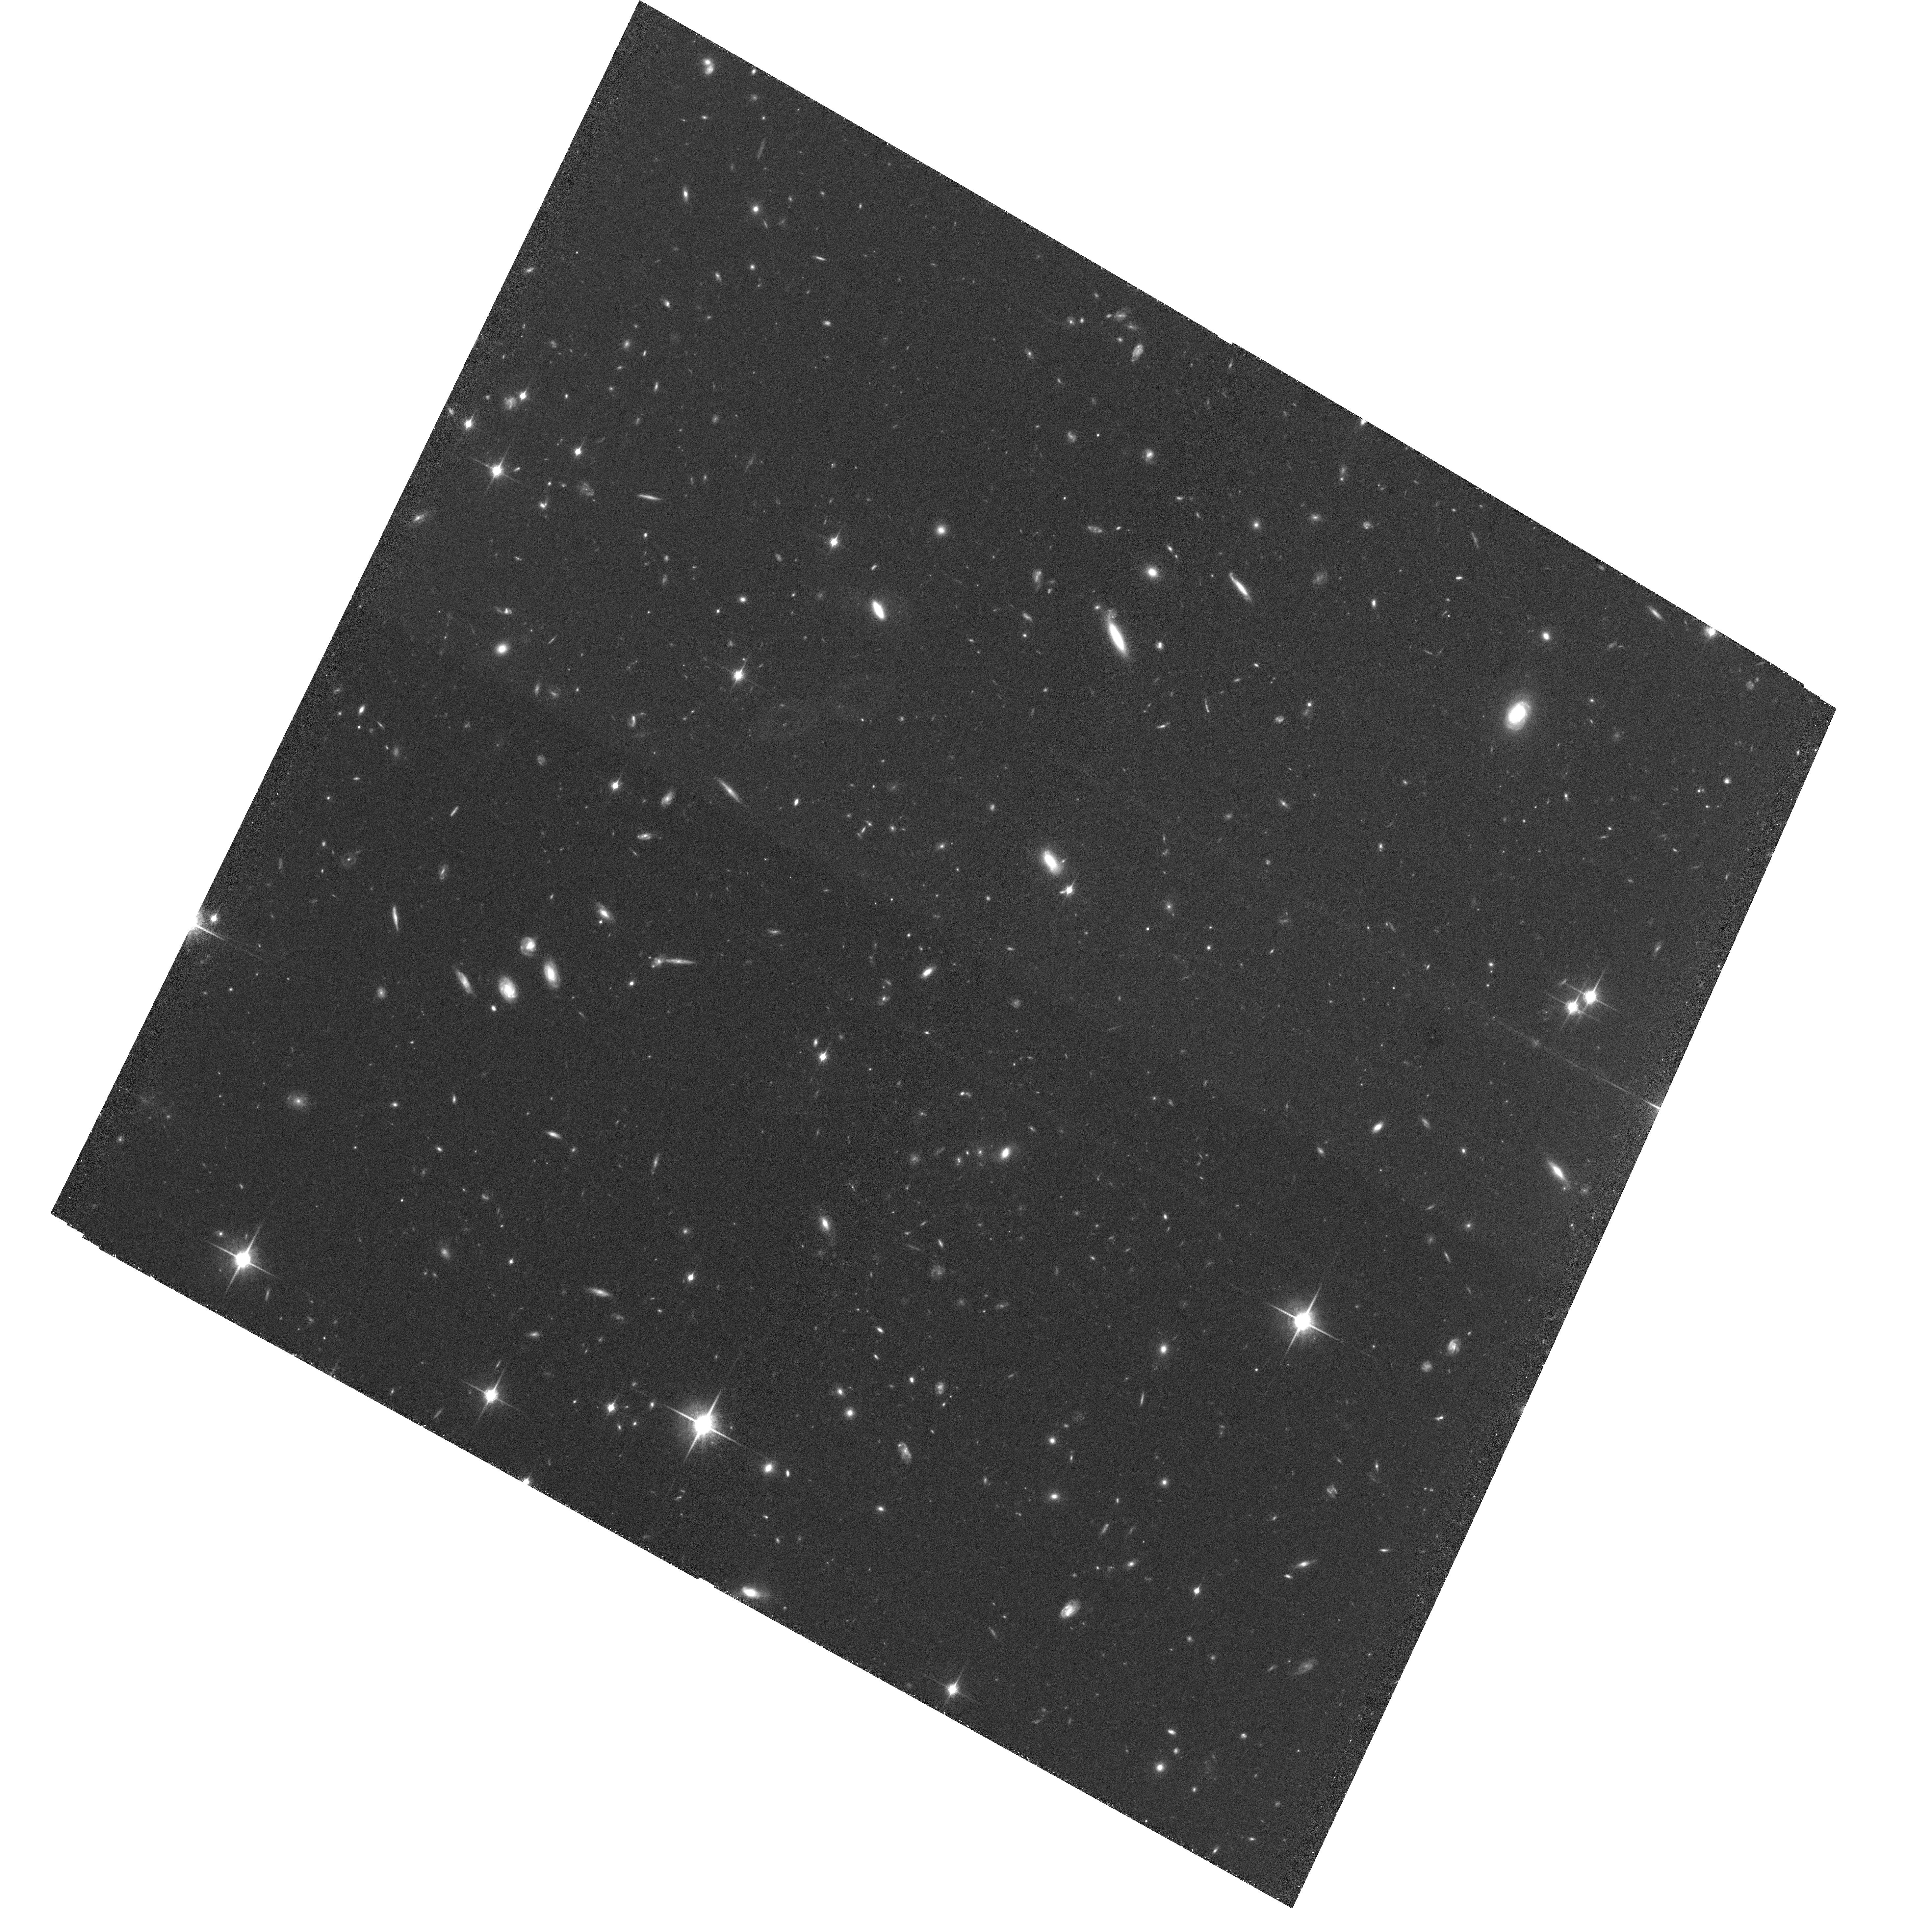
Target: GROUP1. Instrument: ACS/WFC. Filter: F850LP. Exposure: 2.9 h. Observation ID: hst_10574_02_acs_wfc_f850lp_j9dt02

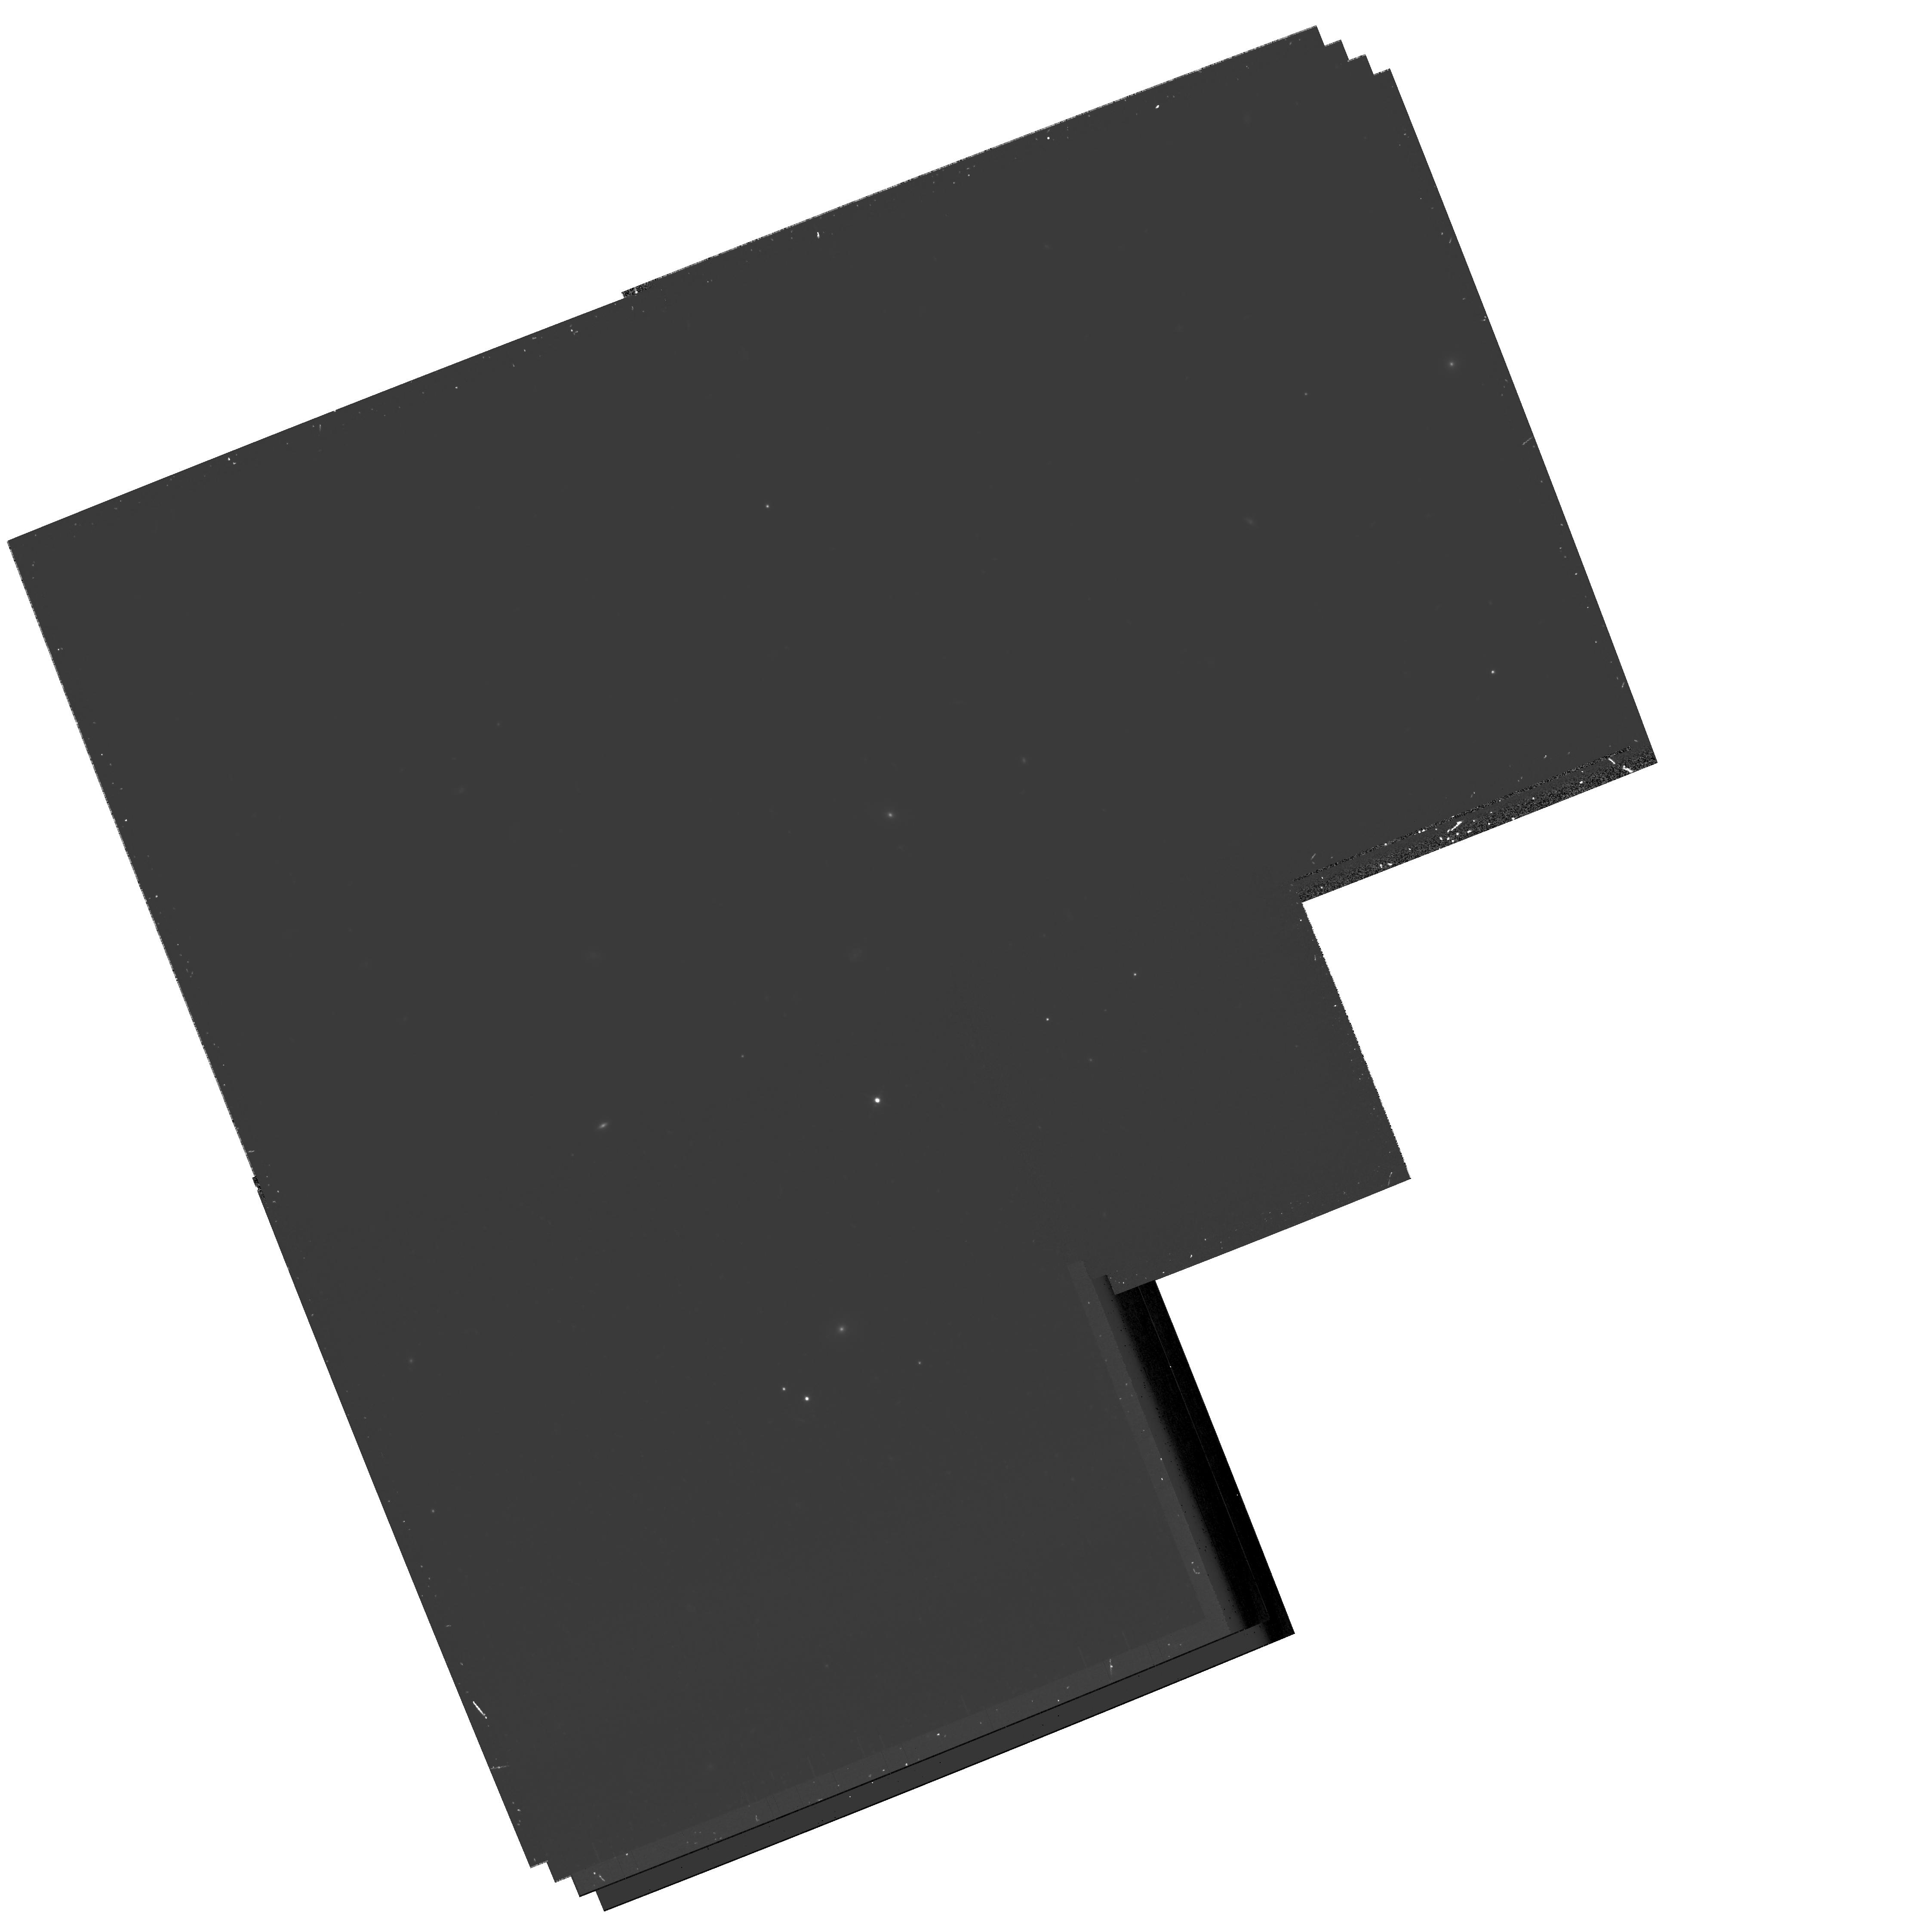
Target: field at RA 132.103°, Dec 44.800°. Instrument: WFPC2/PC. Filter: F814W. Exposure: 1.3 h. Observation ID: hst_10574_03_wfpc2_pc_f814w_u9dt03

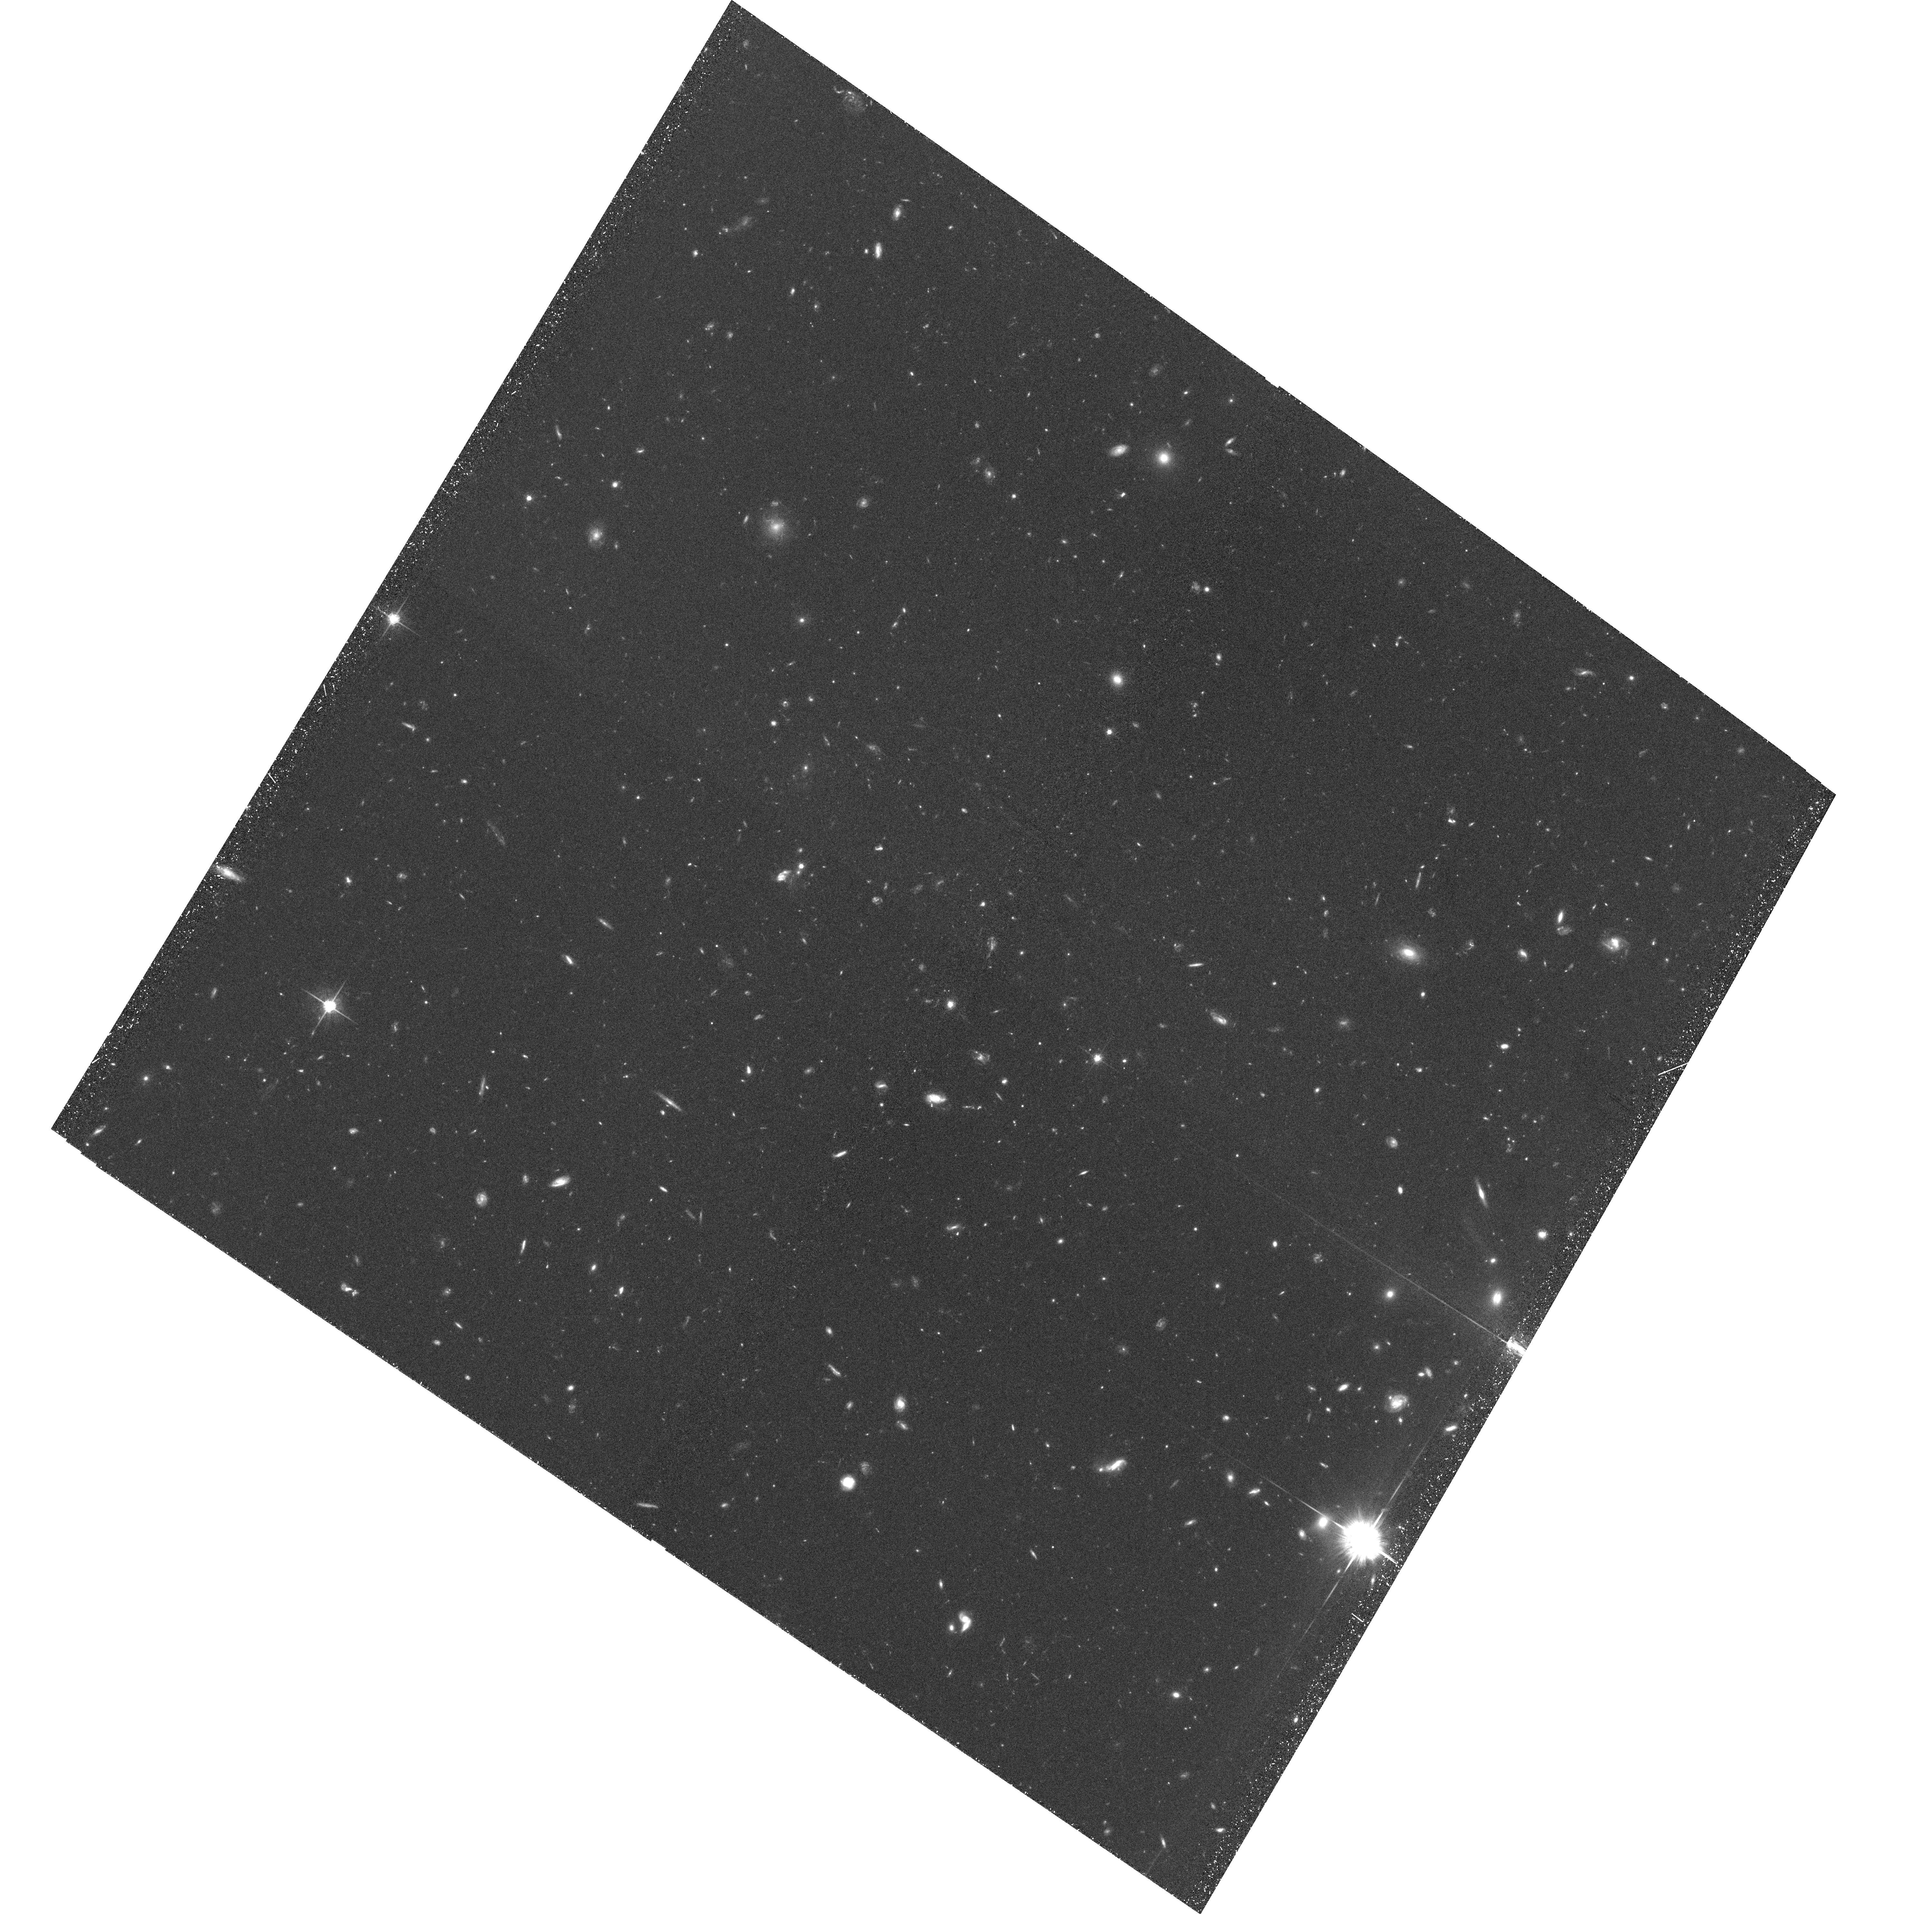
Target: GROUP2. Instrument: ACS/WFC. Filter: F775W. Exposure: 1.8 h. Observation ID: hst_10574_05_acs_wfc_f775w_j9dt05

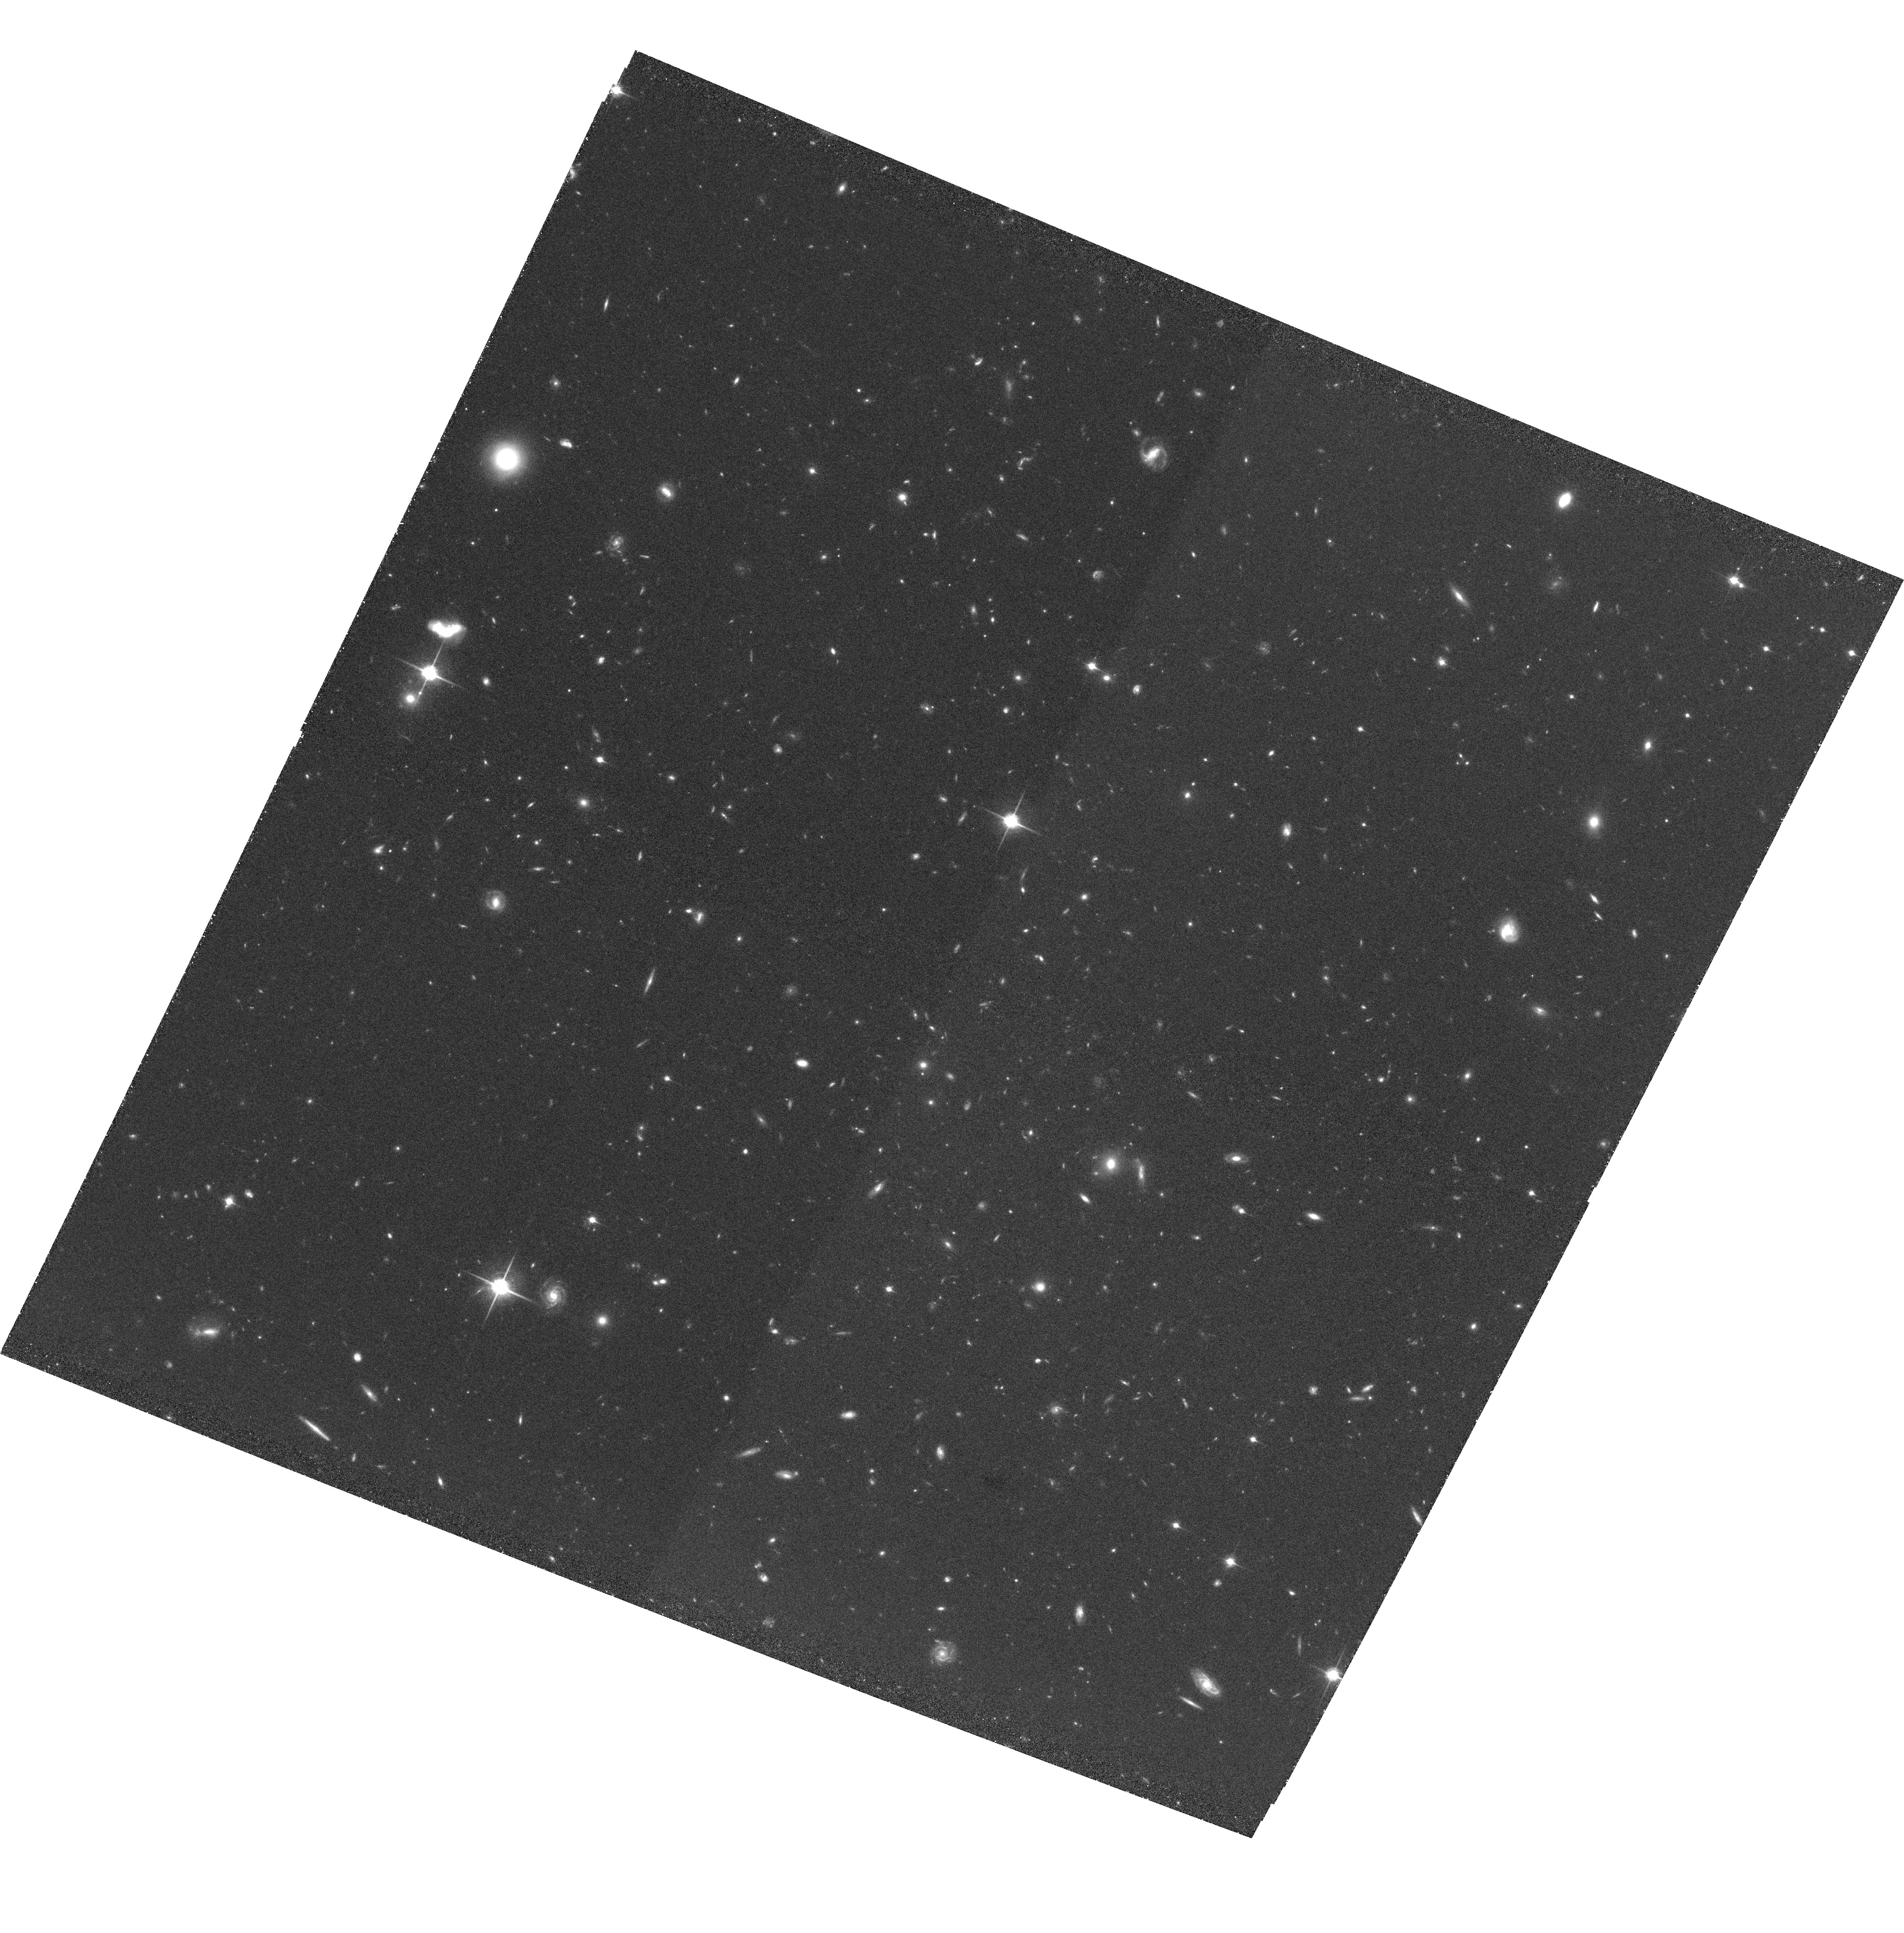
Target: GROUP7. Instrument: ACS/WFC. Filter: F850LP. Exposure: 2.9 h. Observation ID: hst_10574_10_acs_wfc_f850lp_j9dt10

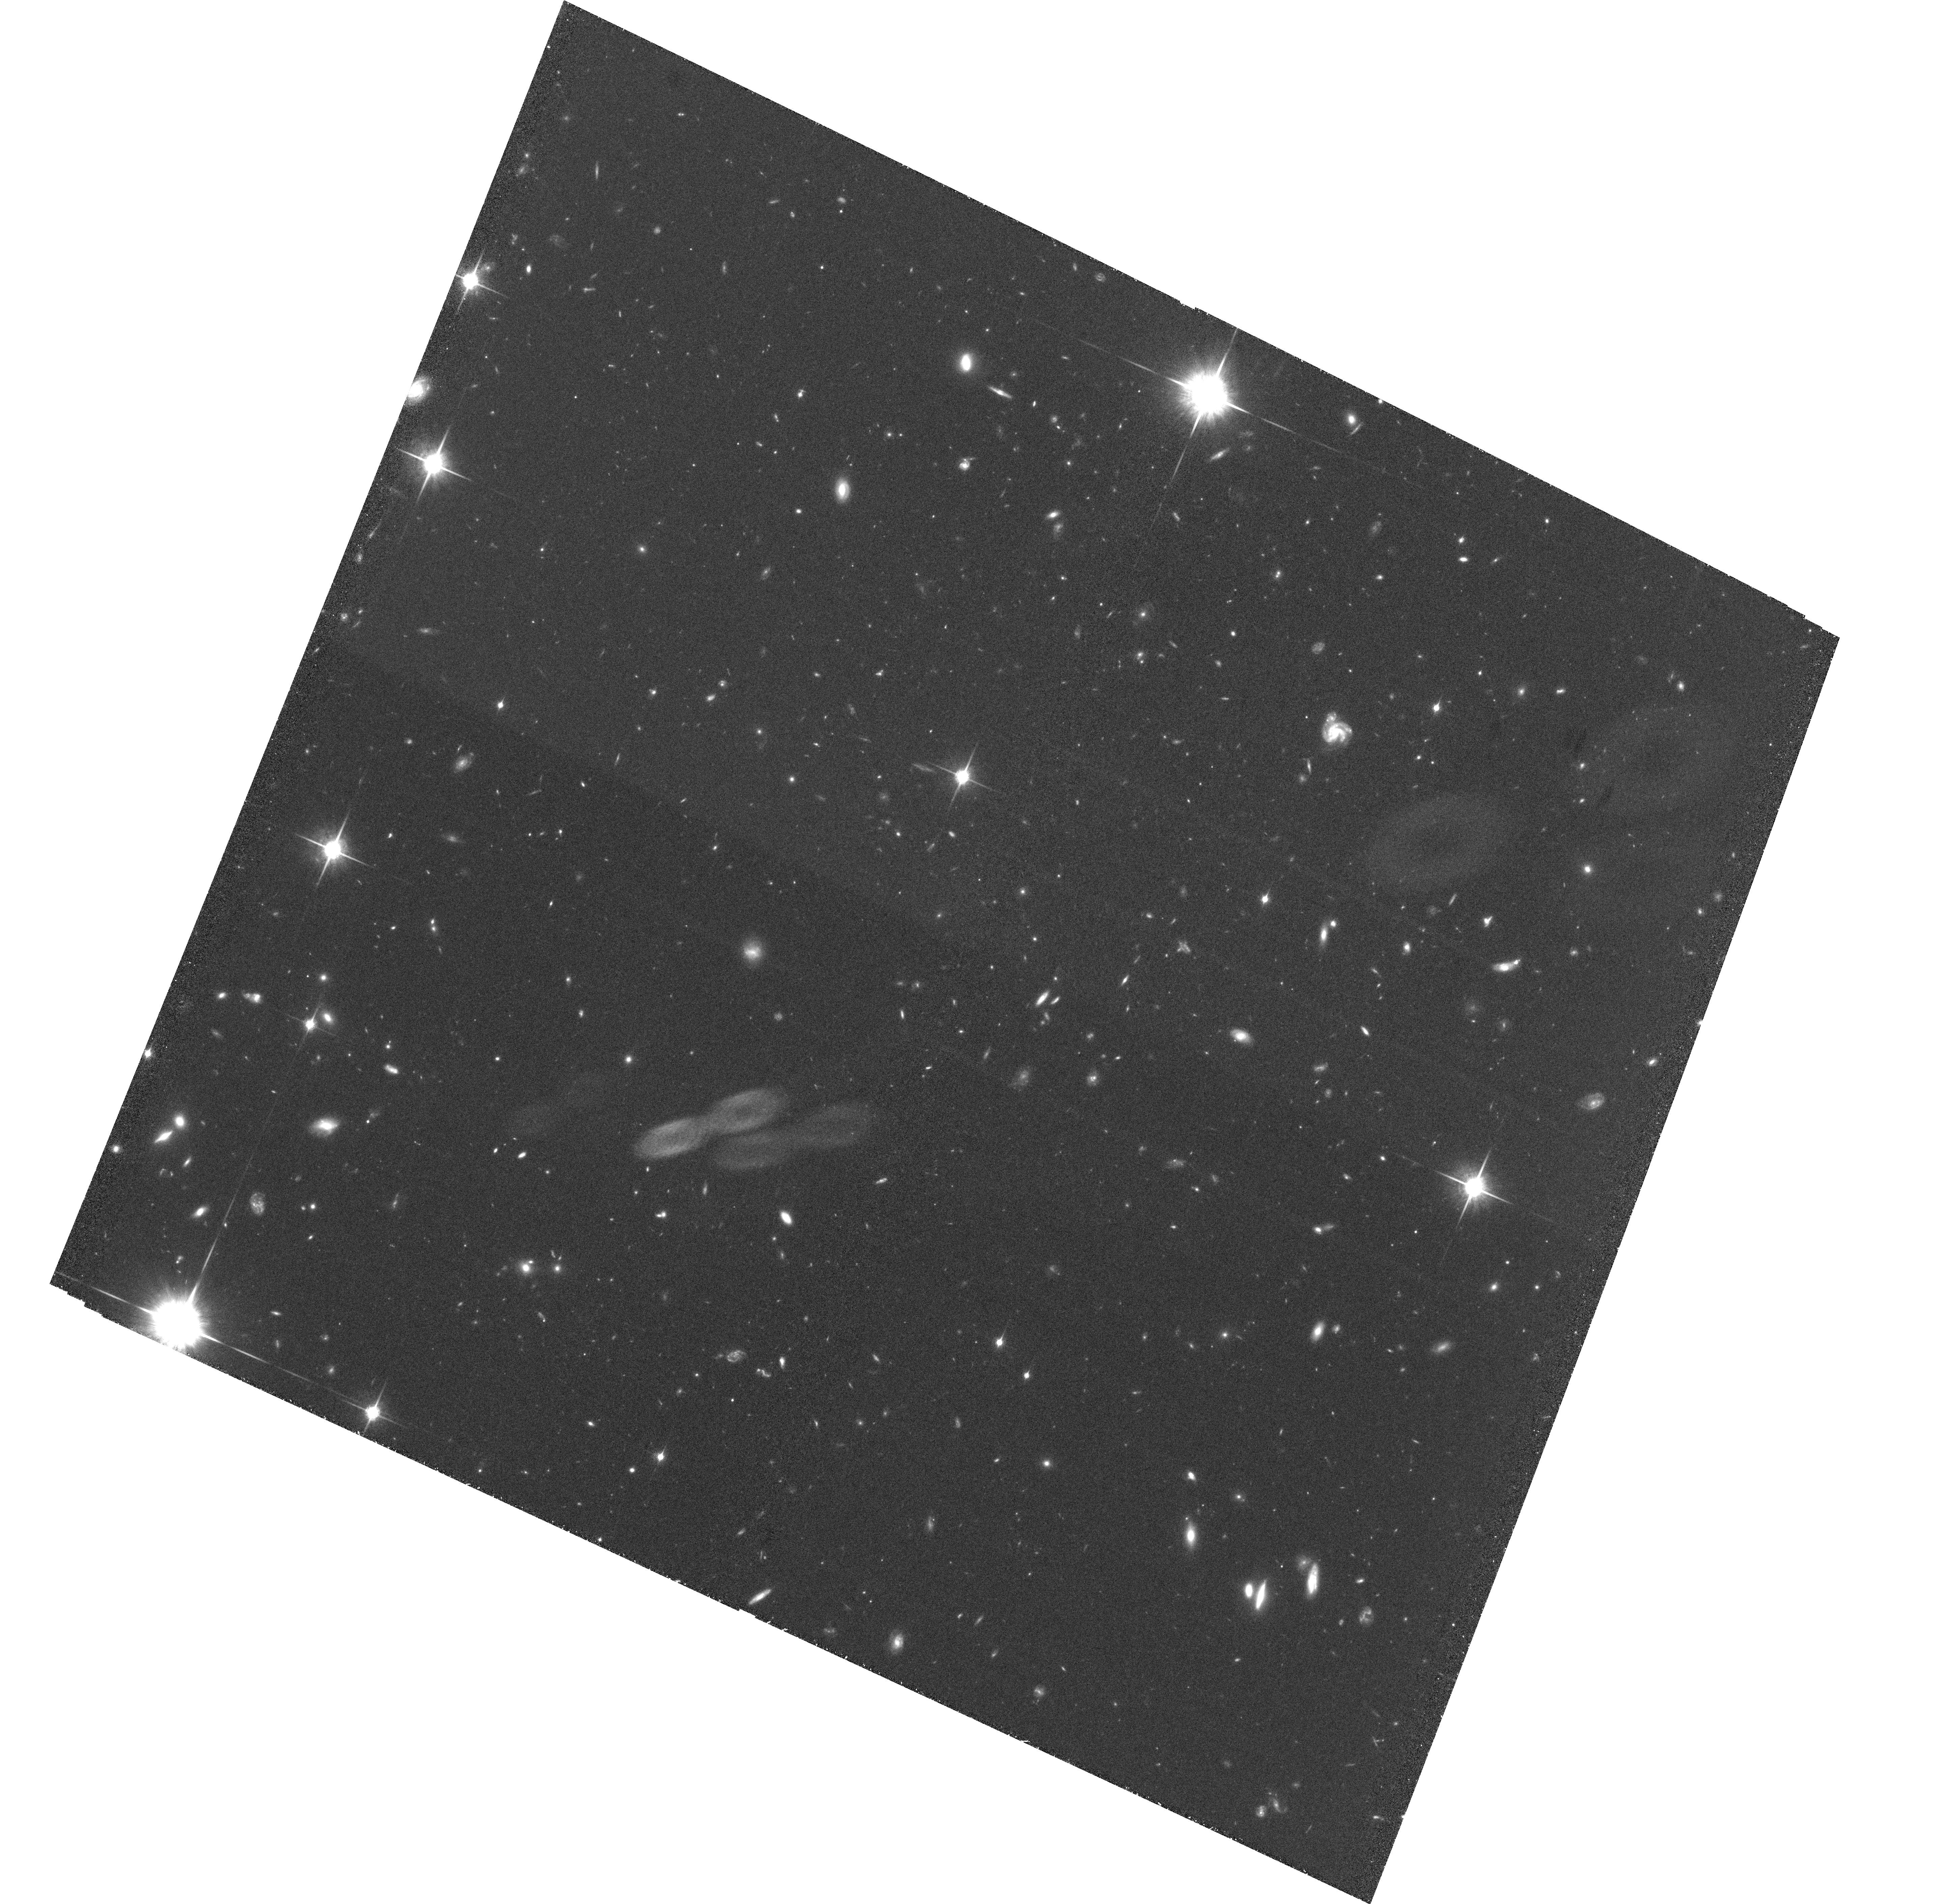
Target: GROUP3. Instrument: ACS/WFC. Filter: F850LP. Exposure: 2.9 h. Observation ID: hst_10574_04_acs_wfc_f850lp_j9dt04

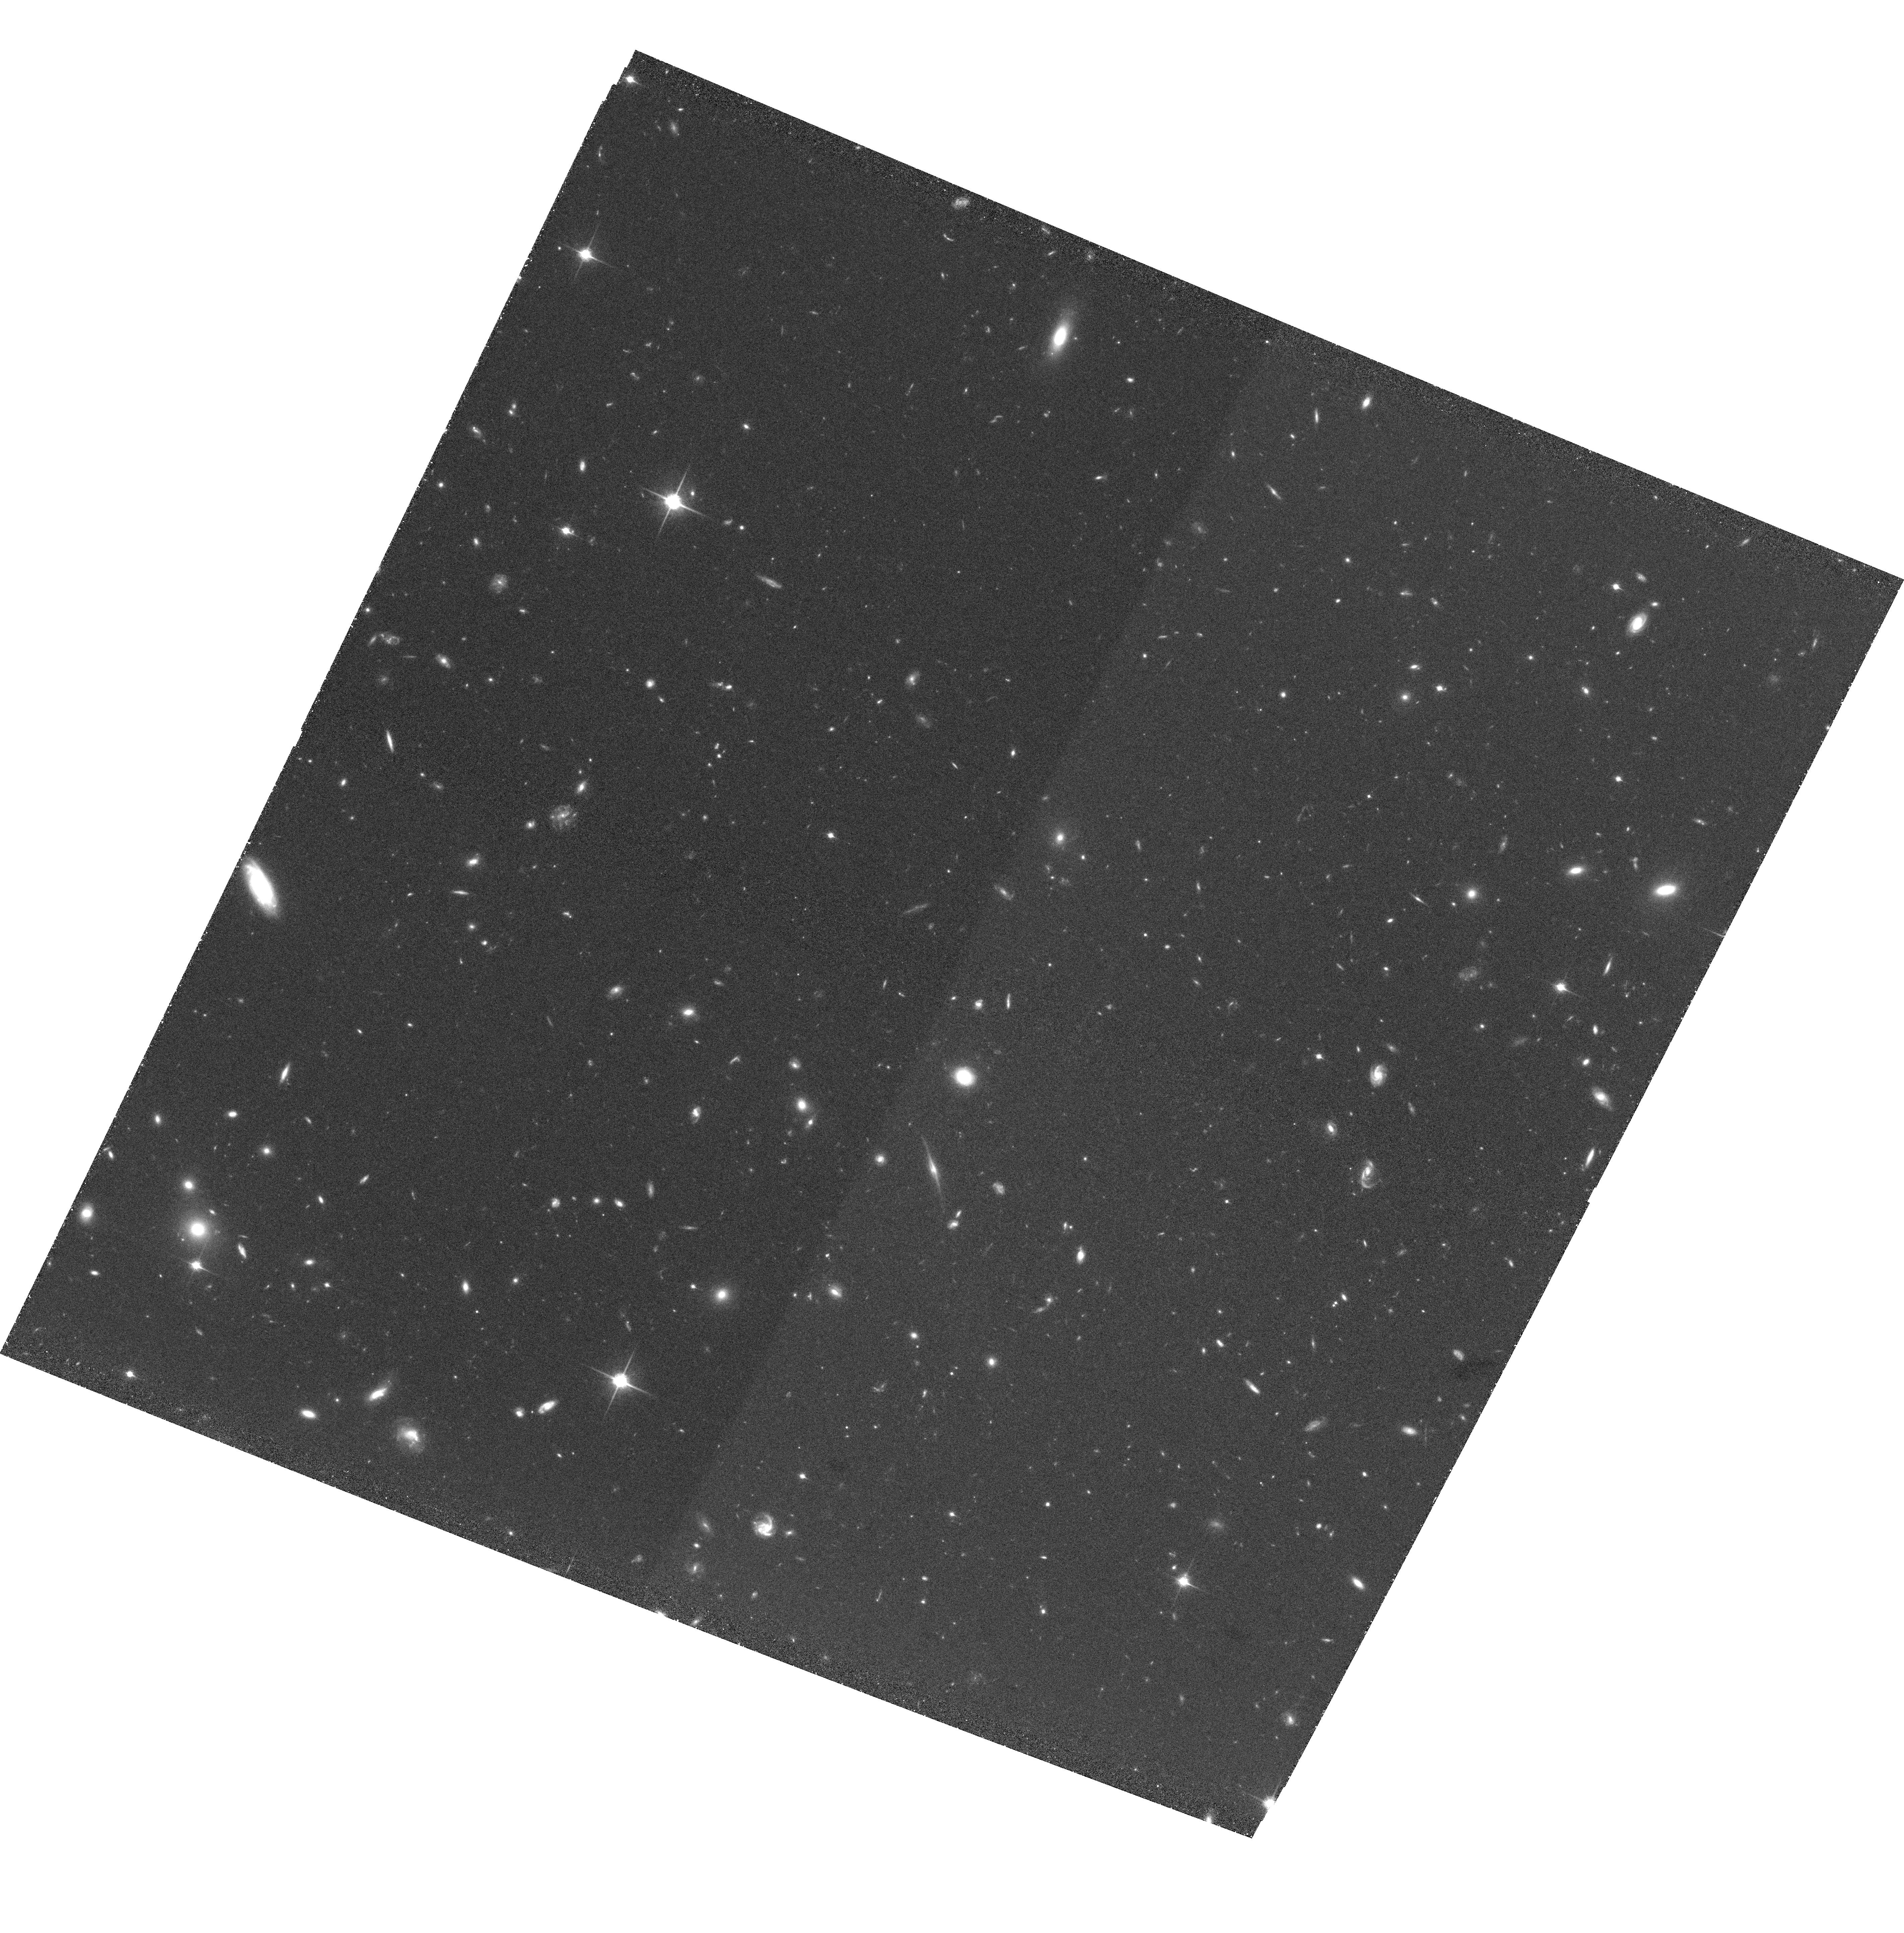
Target: GROUP6. Instrument: ACS/WFC. Filter: F850LP. Exposure: 2.9 h. Observation ID: hst_10574_08_acs_wfc_f850lp_j9dt08

Witnessing Galaxy Transformation in Galaxy Groups at z > 1 (PI: Mei, Simona)

The recent discover of five galaxy groups in the Lynx supercluster region offers us the exciting opportunity to observe for the first time groups in the process of collapsing into a merging pair of clusters at z > 1. Our current picture of structure formation suggests that substantial evolution of galaxy properties can occur in groups and filaments well before they enter the environs of massive clusters. However, neither current theoretical models nor observations give us a complete understanding of the relative importance of the different physical processes that control the structural and spectral transformations that occur prior to, during, and after infall into a dense environment. We propose direct observation of these newly discovered dynamically young structures in the Lynx region, in order to provide a critical benchmark in testing not only whether galaxy evolution occurs mostly prior to entry into the densest regions but will also constrain the relative importance of initial conditions in determining the fate of galaxy systems. Our analysis of these proposed ACS measurements will be complemented with an unique dataset we have already in the optical, infrared, mid-infrared, and X-ray.